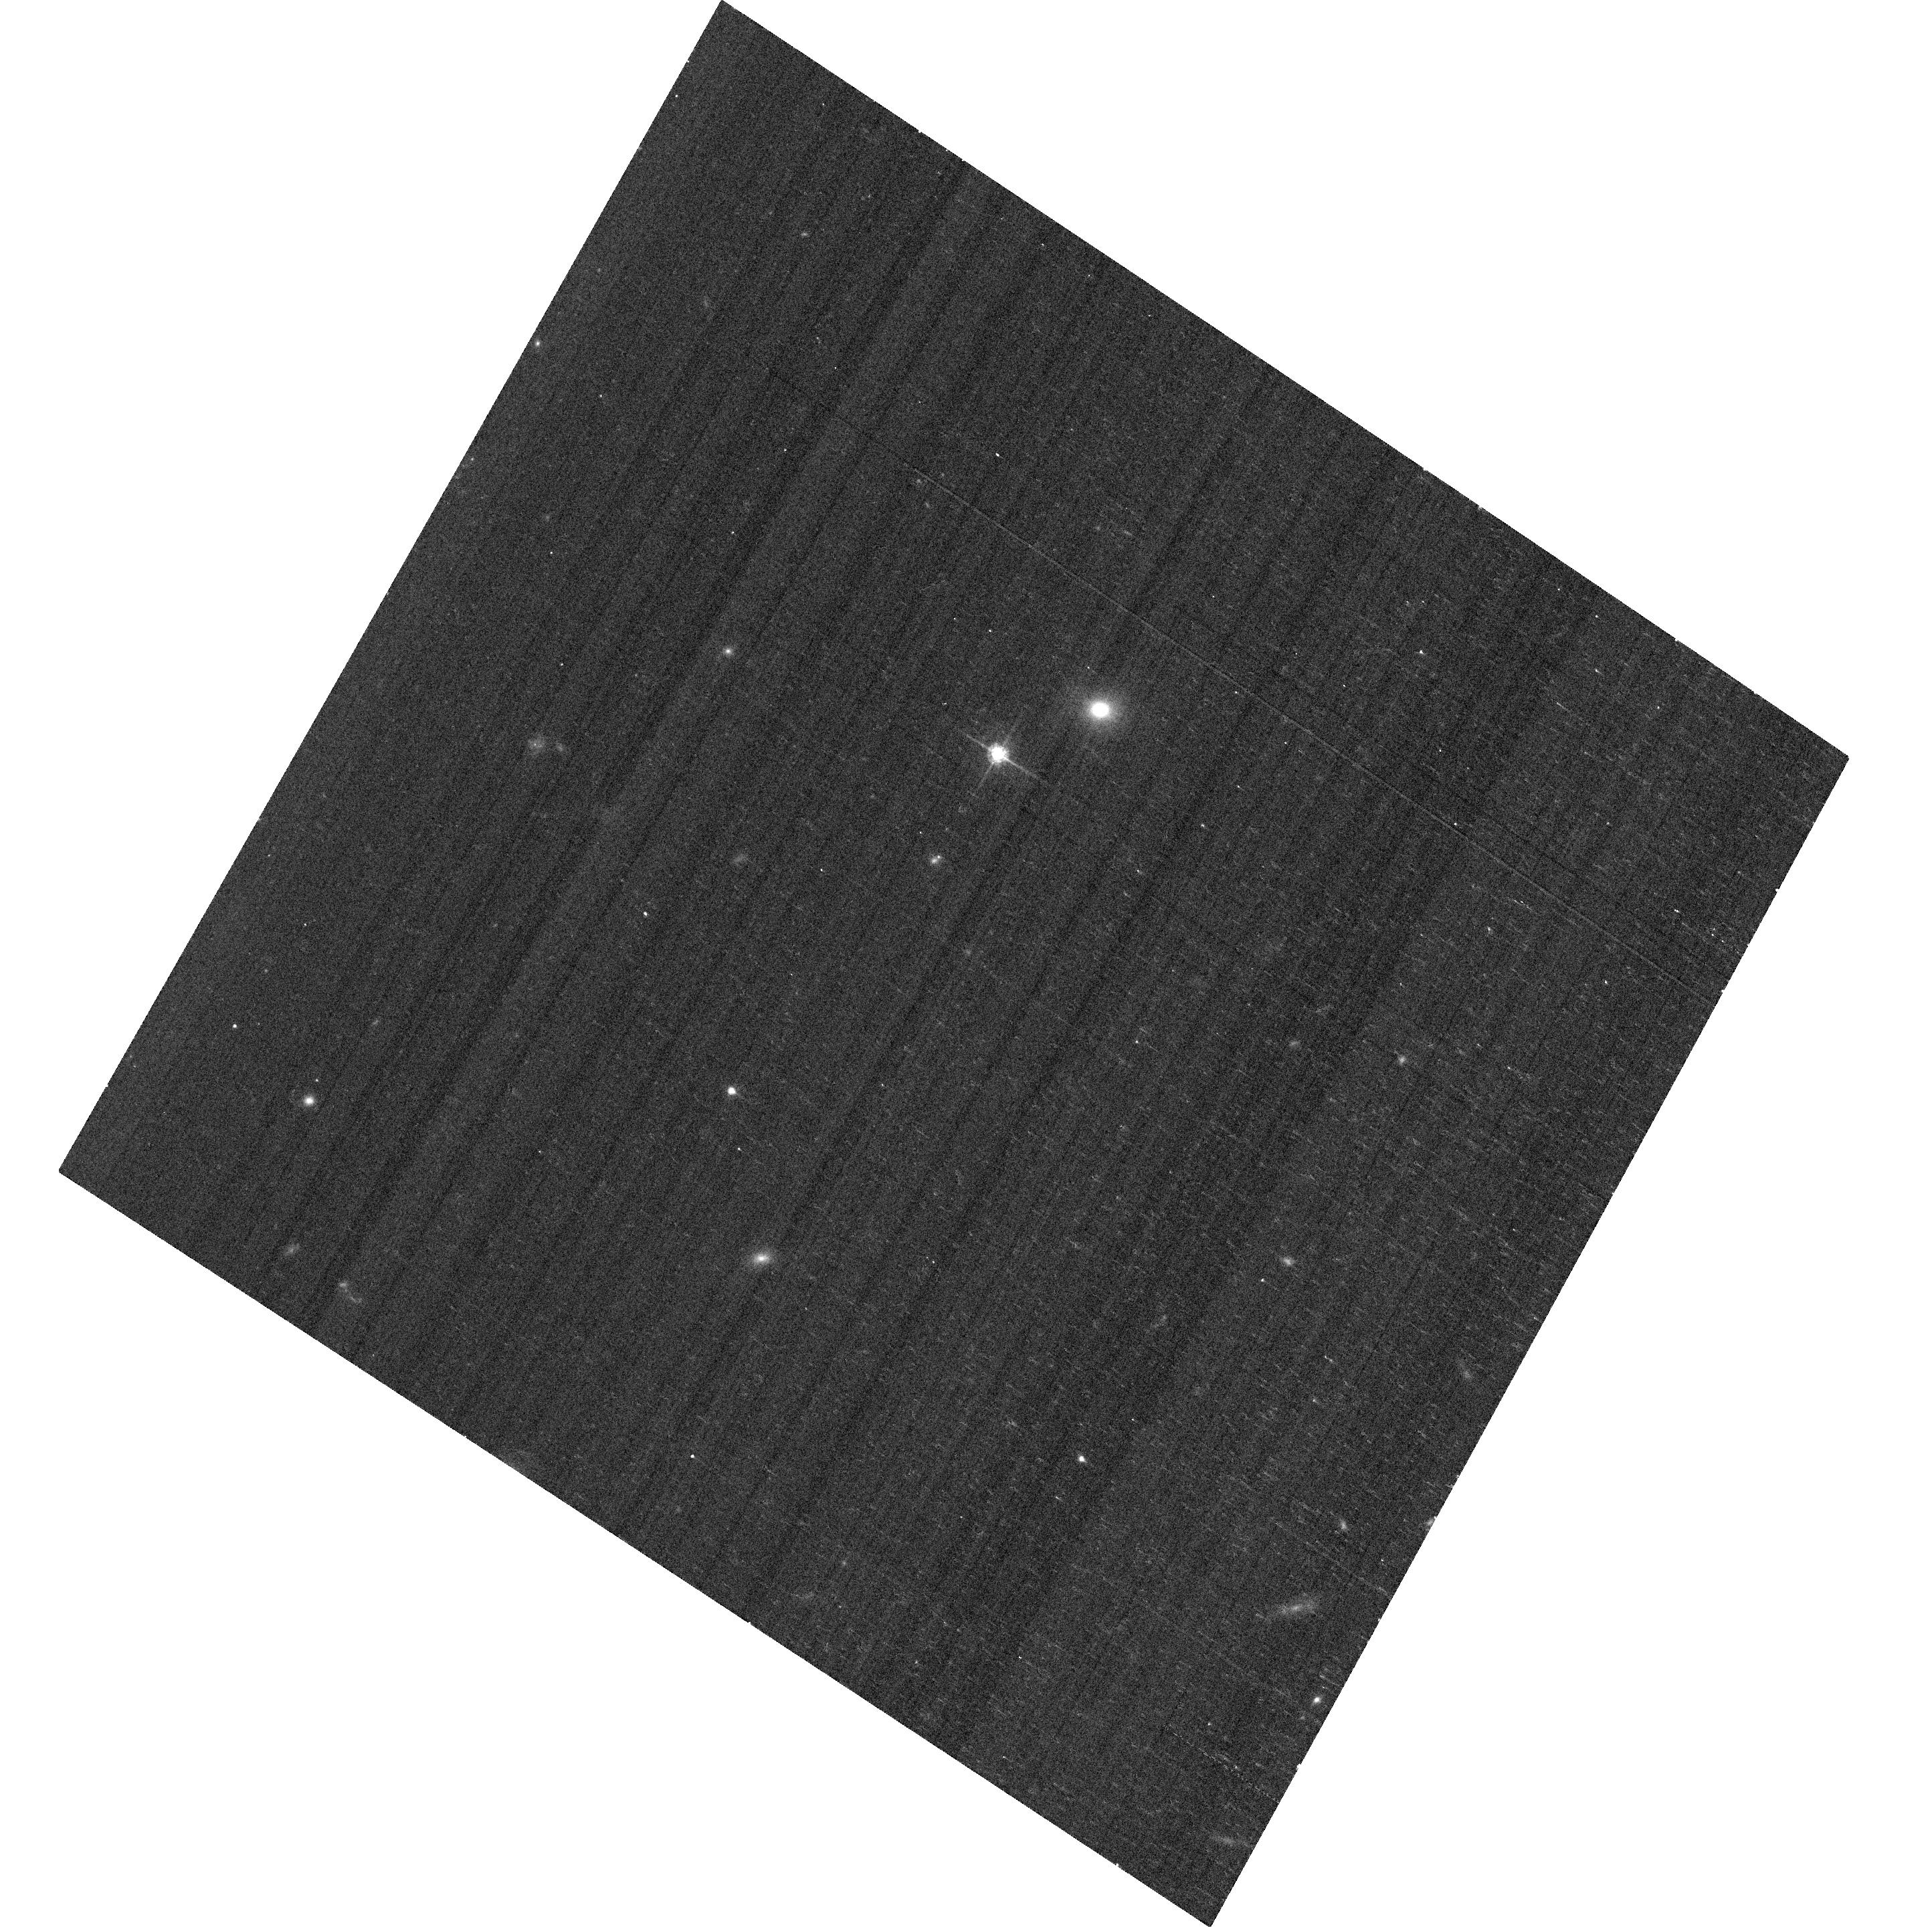
Target: SN19282
Instrument: ACS/WFC
Filter: F625W
Exposure: 6 min
Observation ID: hst_11670_2b_acs_wfc_f625w_jb512b

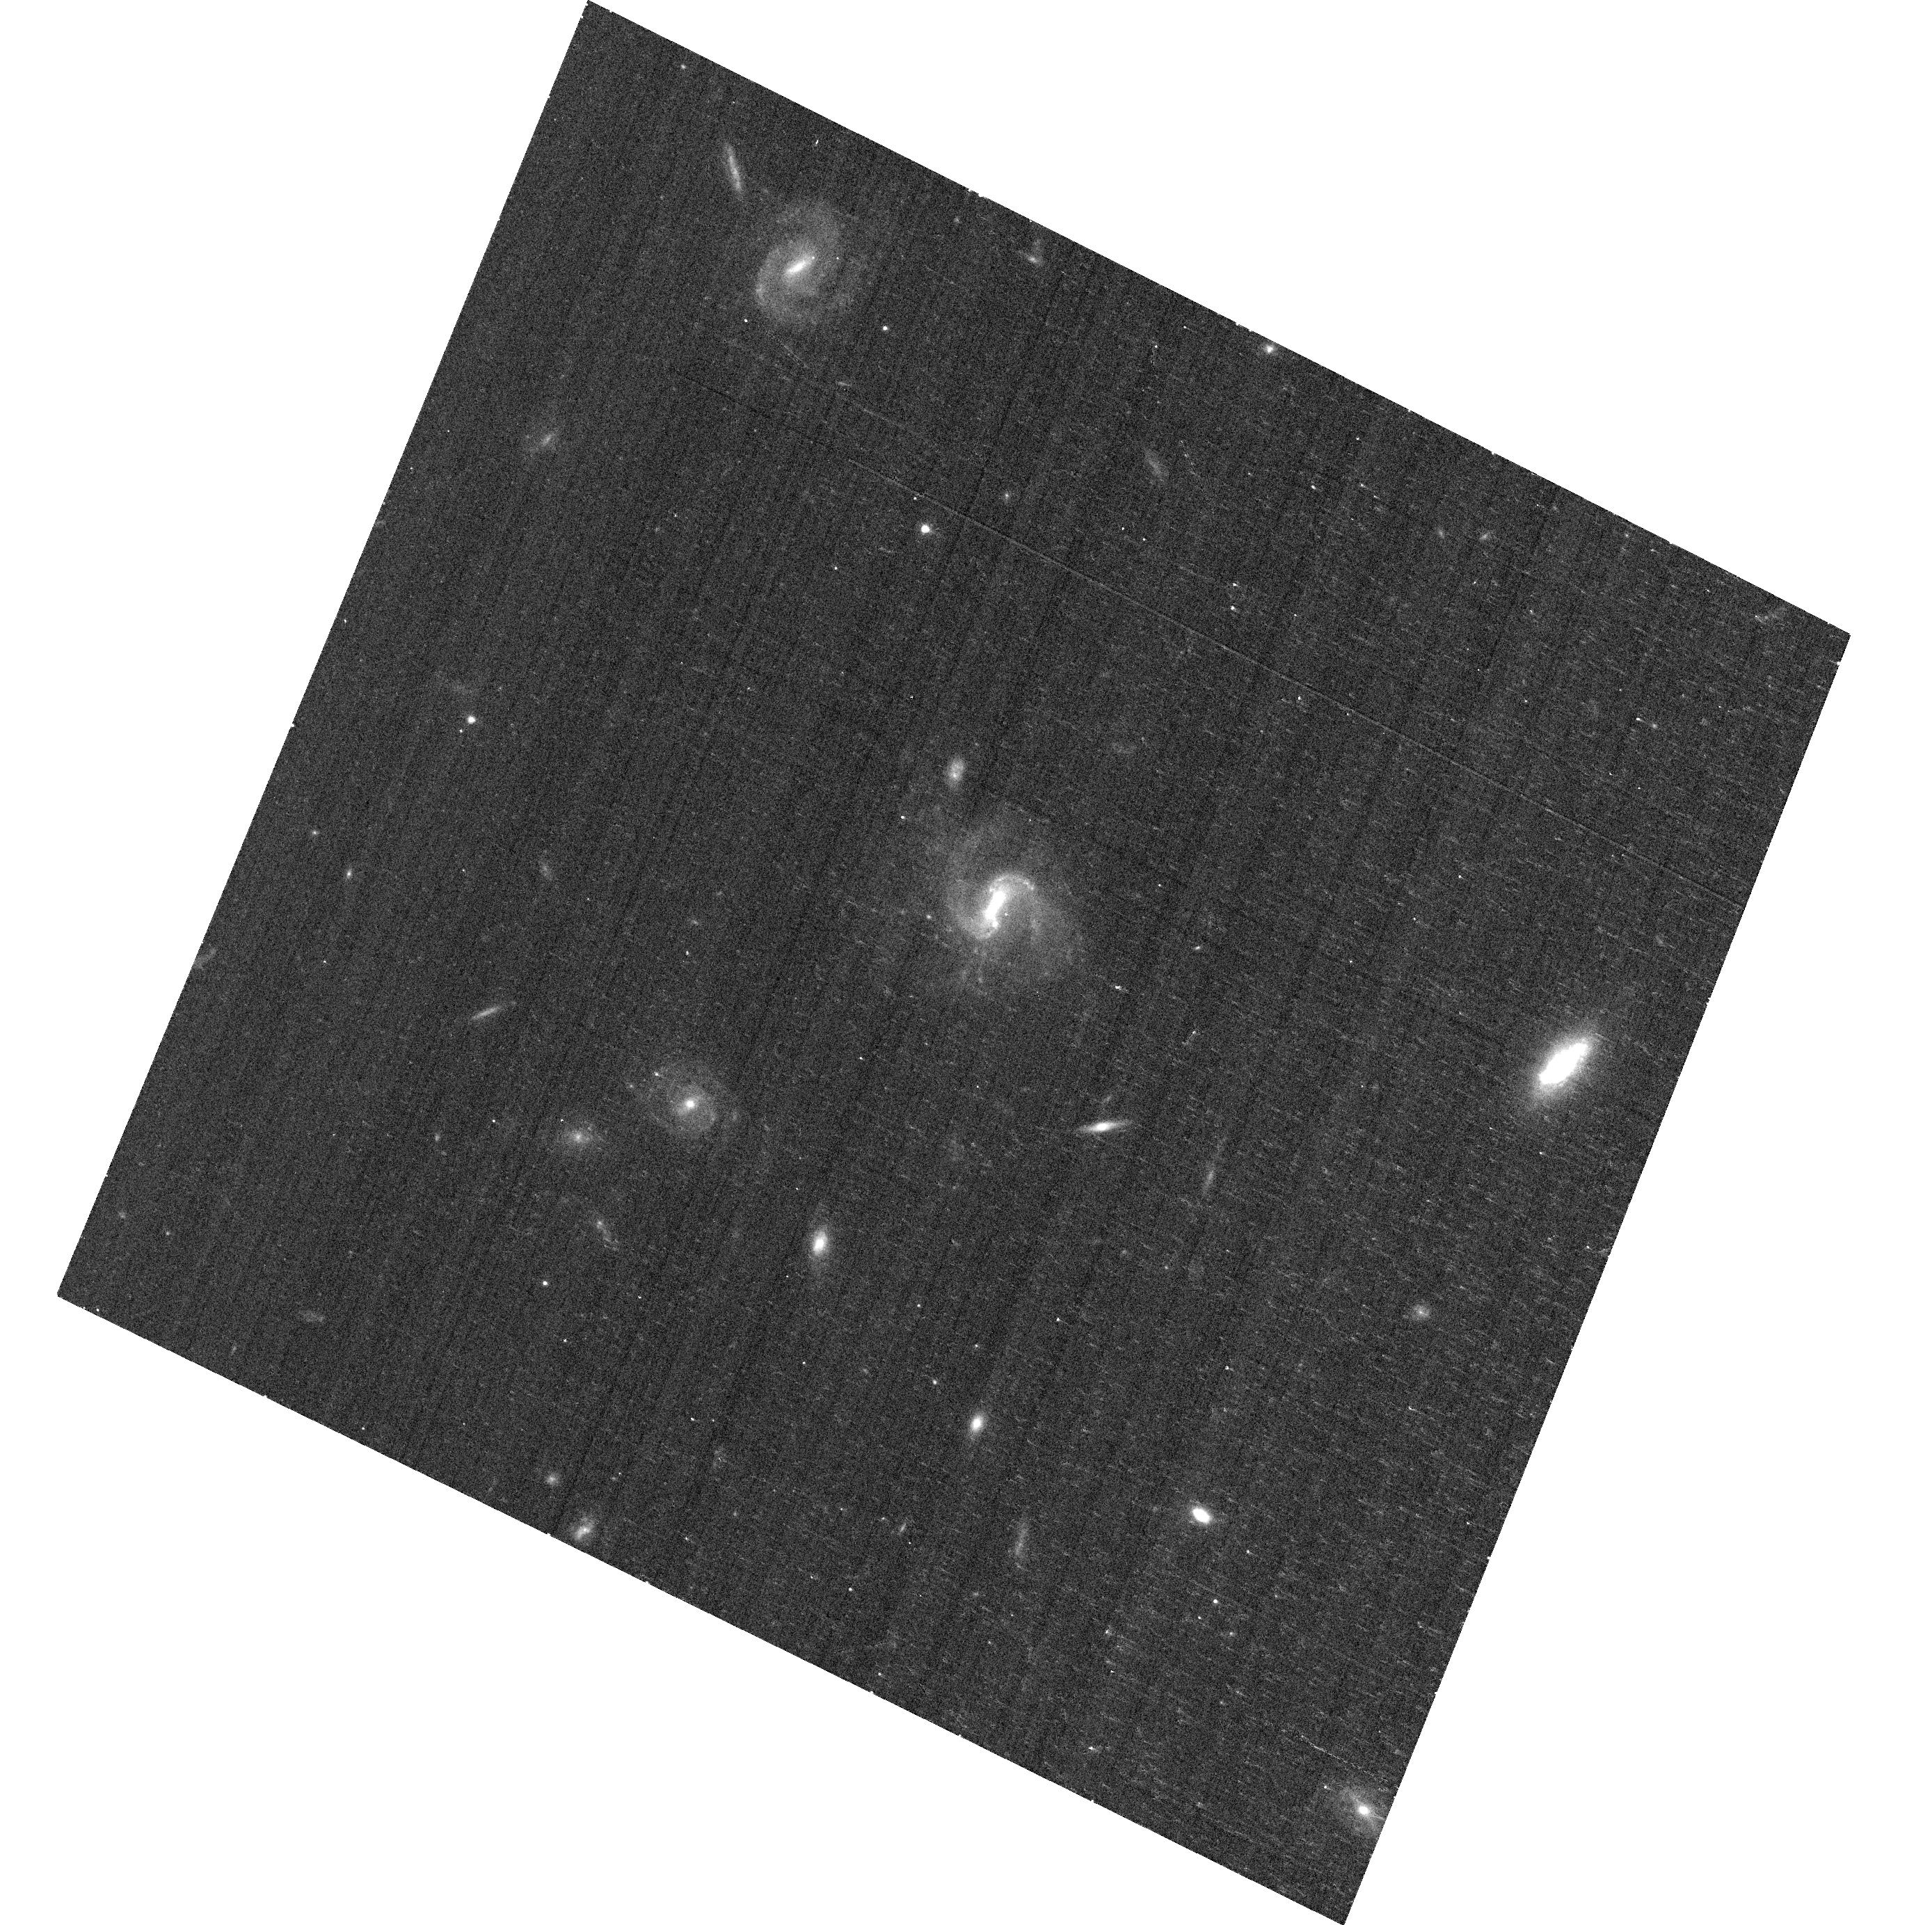
Target: SN19323
Instrument: ACS/WFC
Filter: F625W
Exposure: 6 min
Observation ID: hst_11670_19_acs_wfc_f625w_jb5119

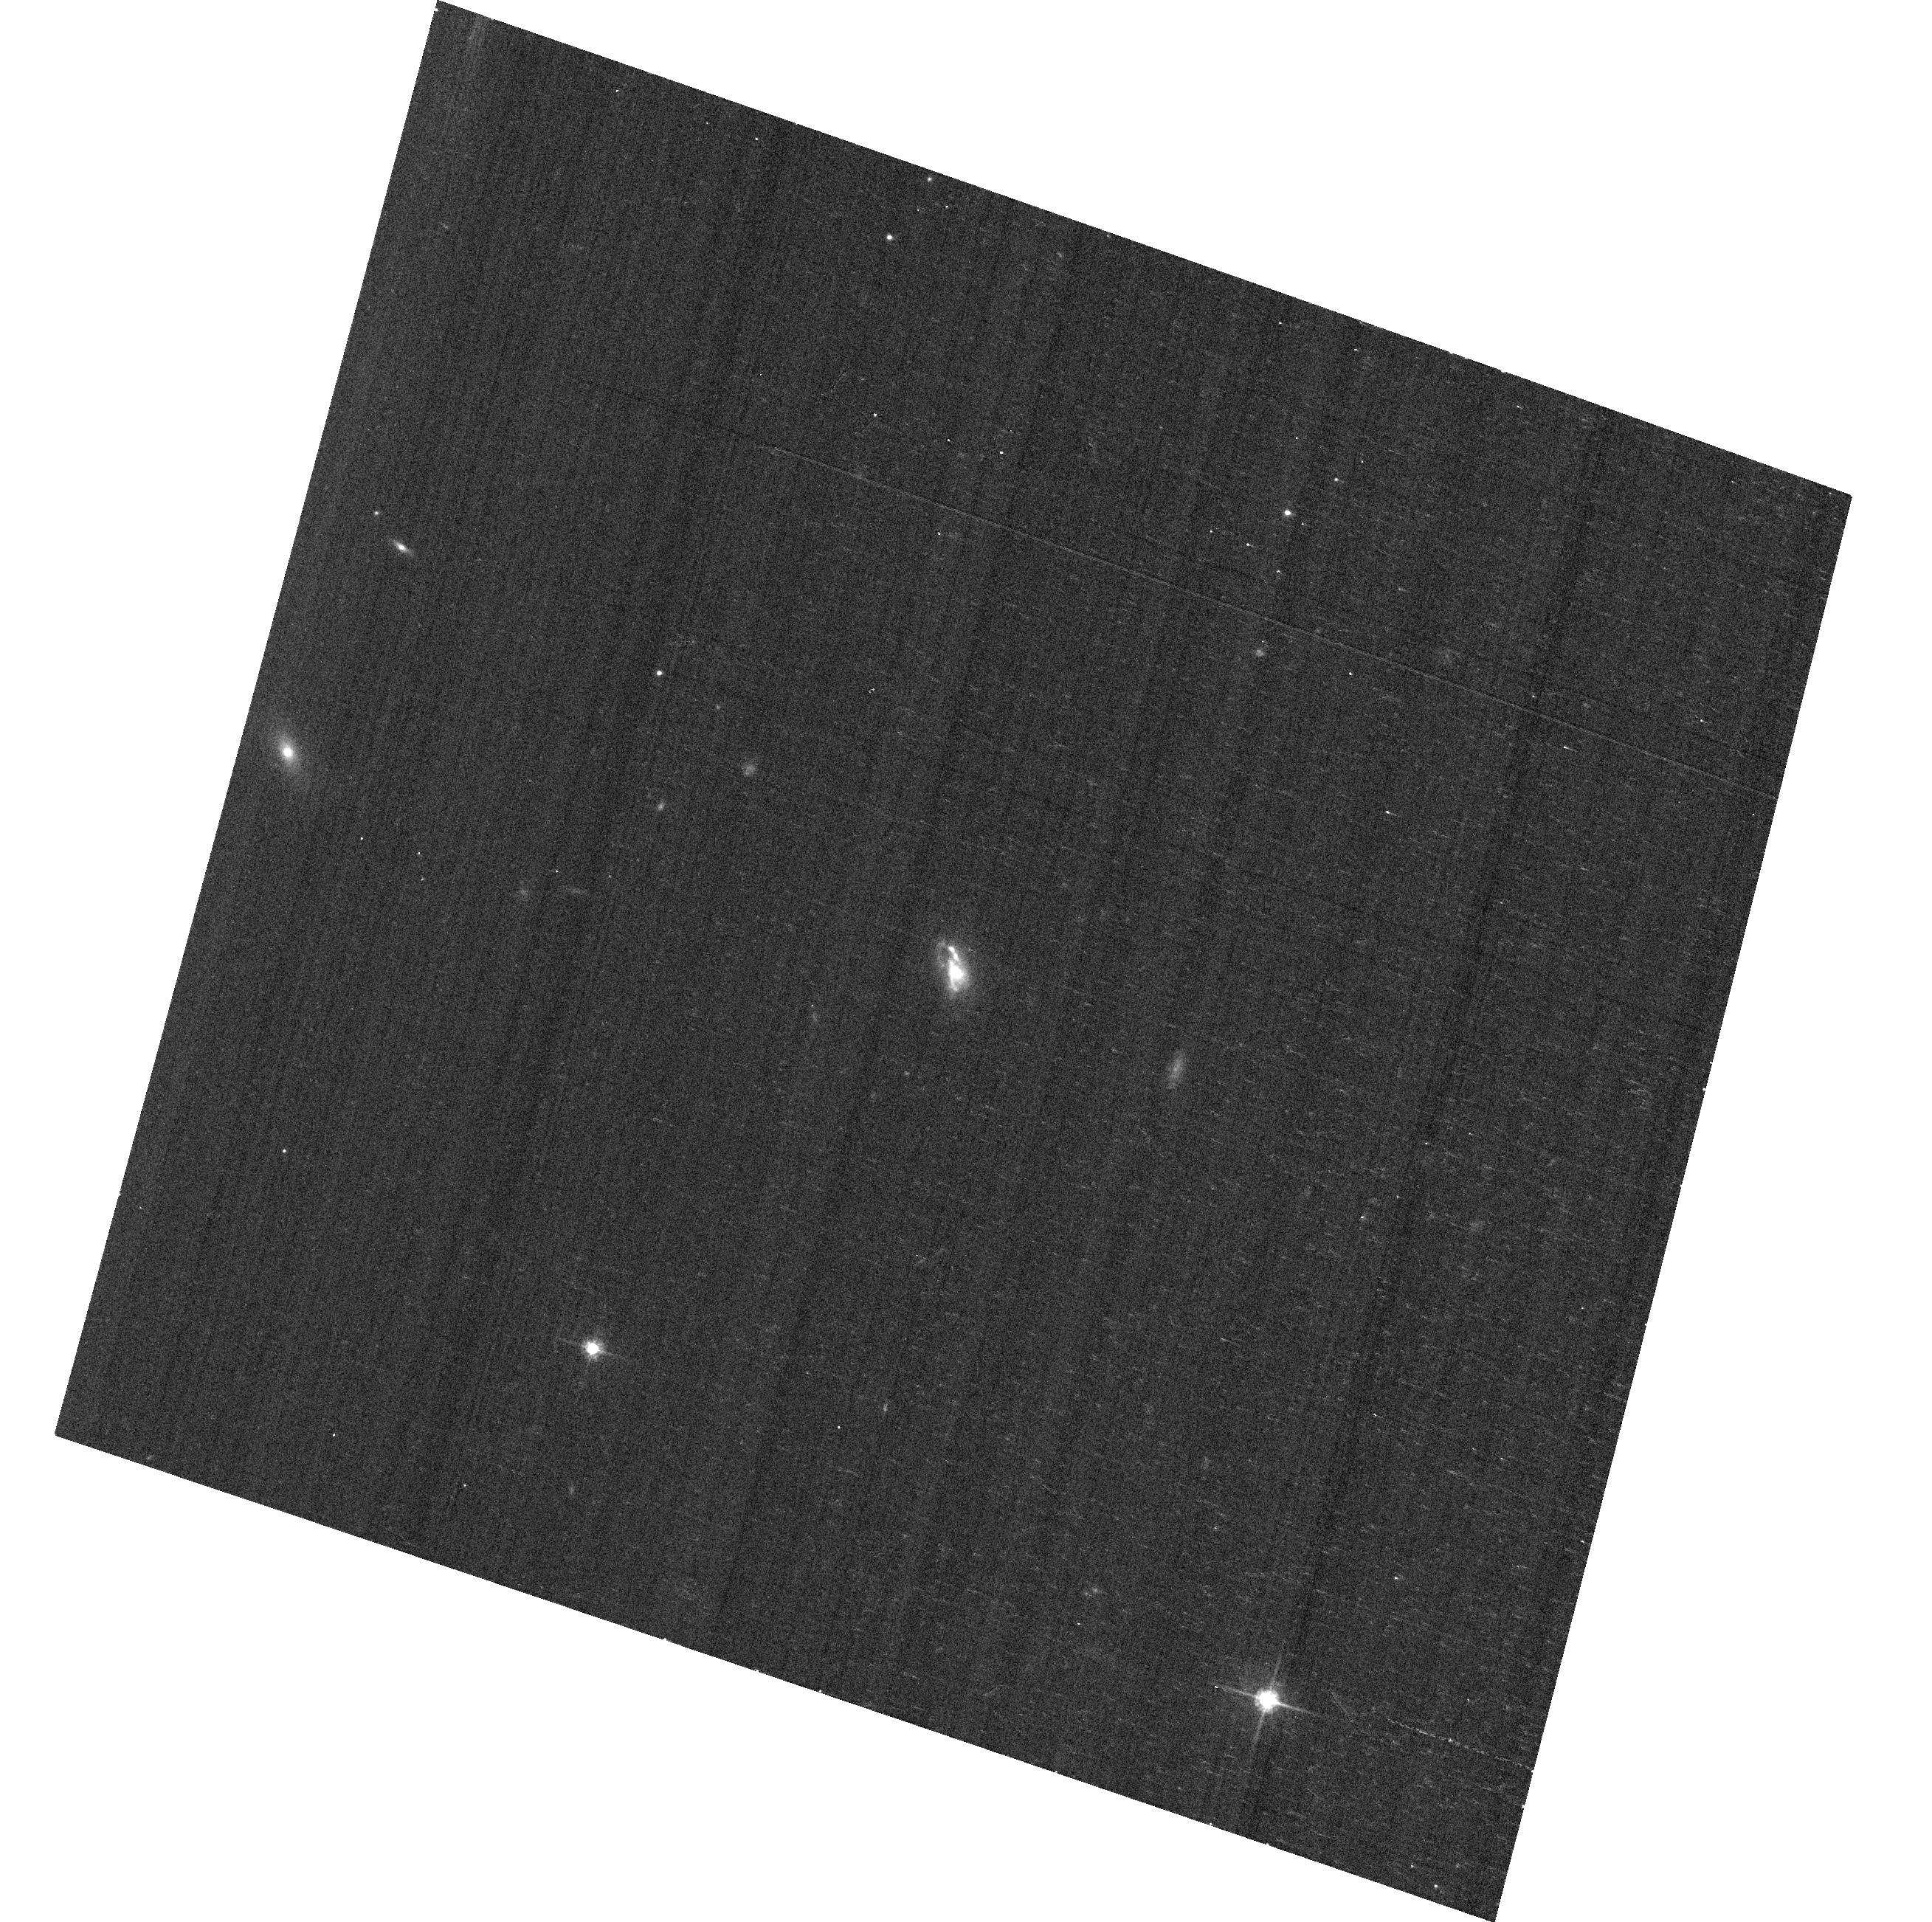
Target: SN2440
Instrument: ACS/WFC
Filter: F625W
Exposure: 6 min
Observation ID: hst_11670_2o_acs_wfc_f625w_jb512o

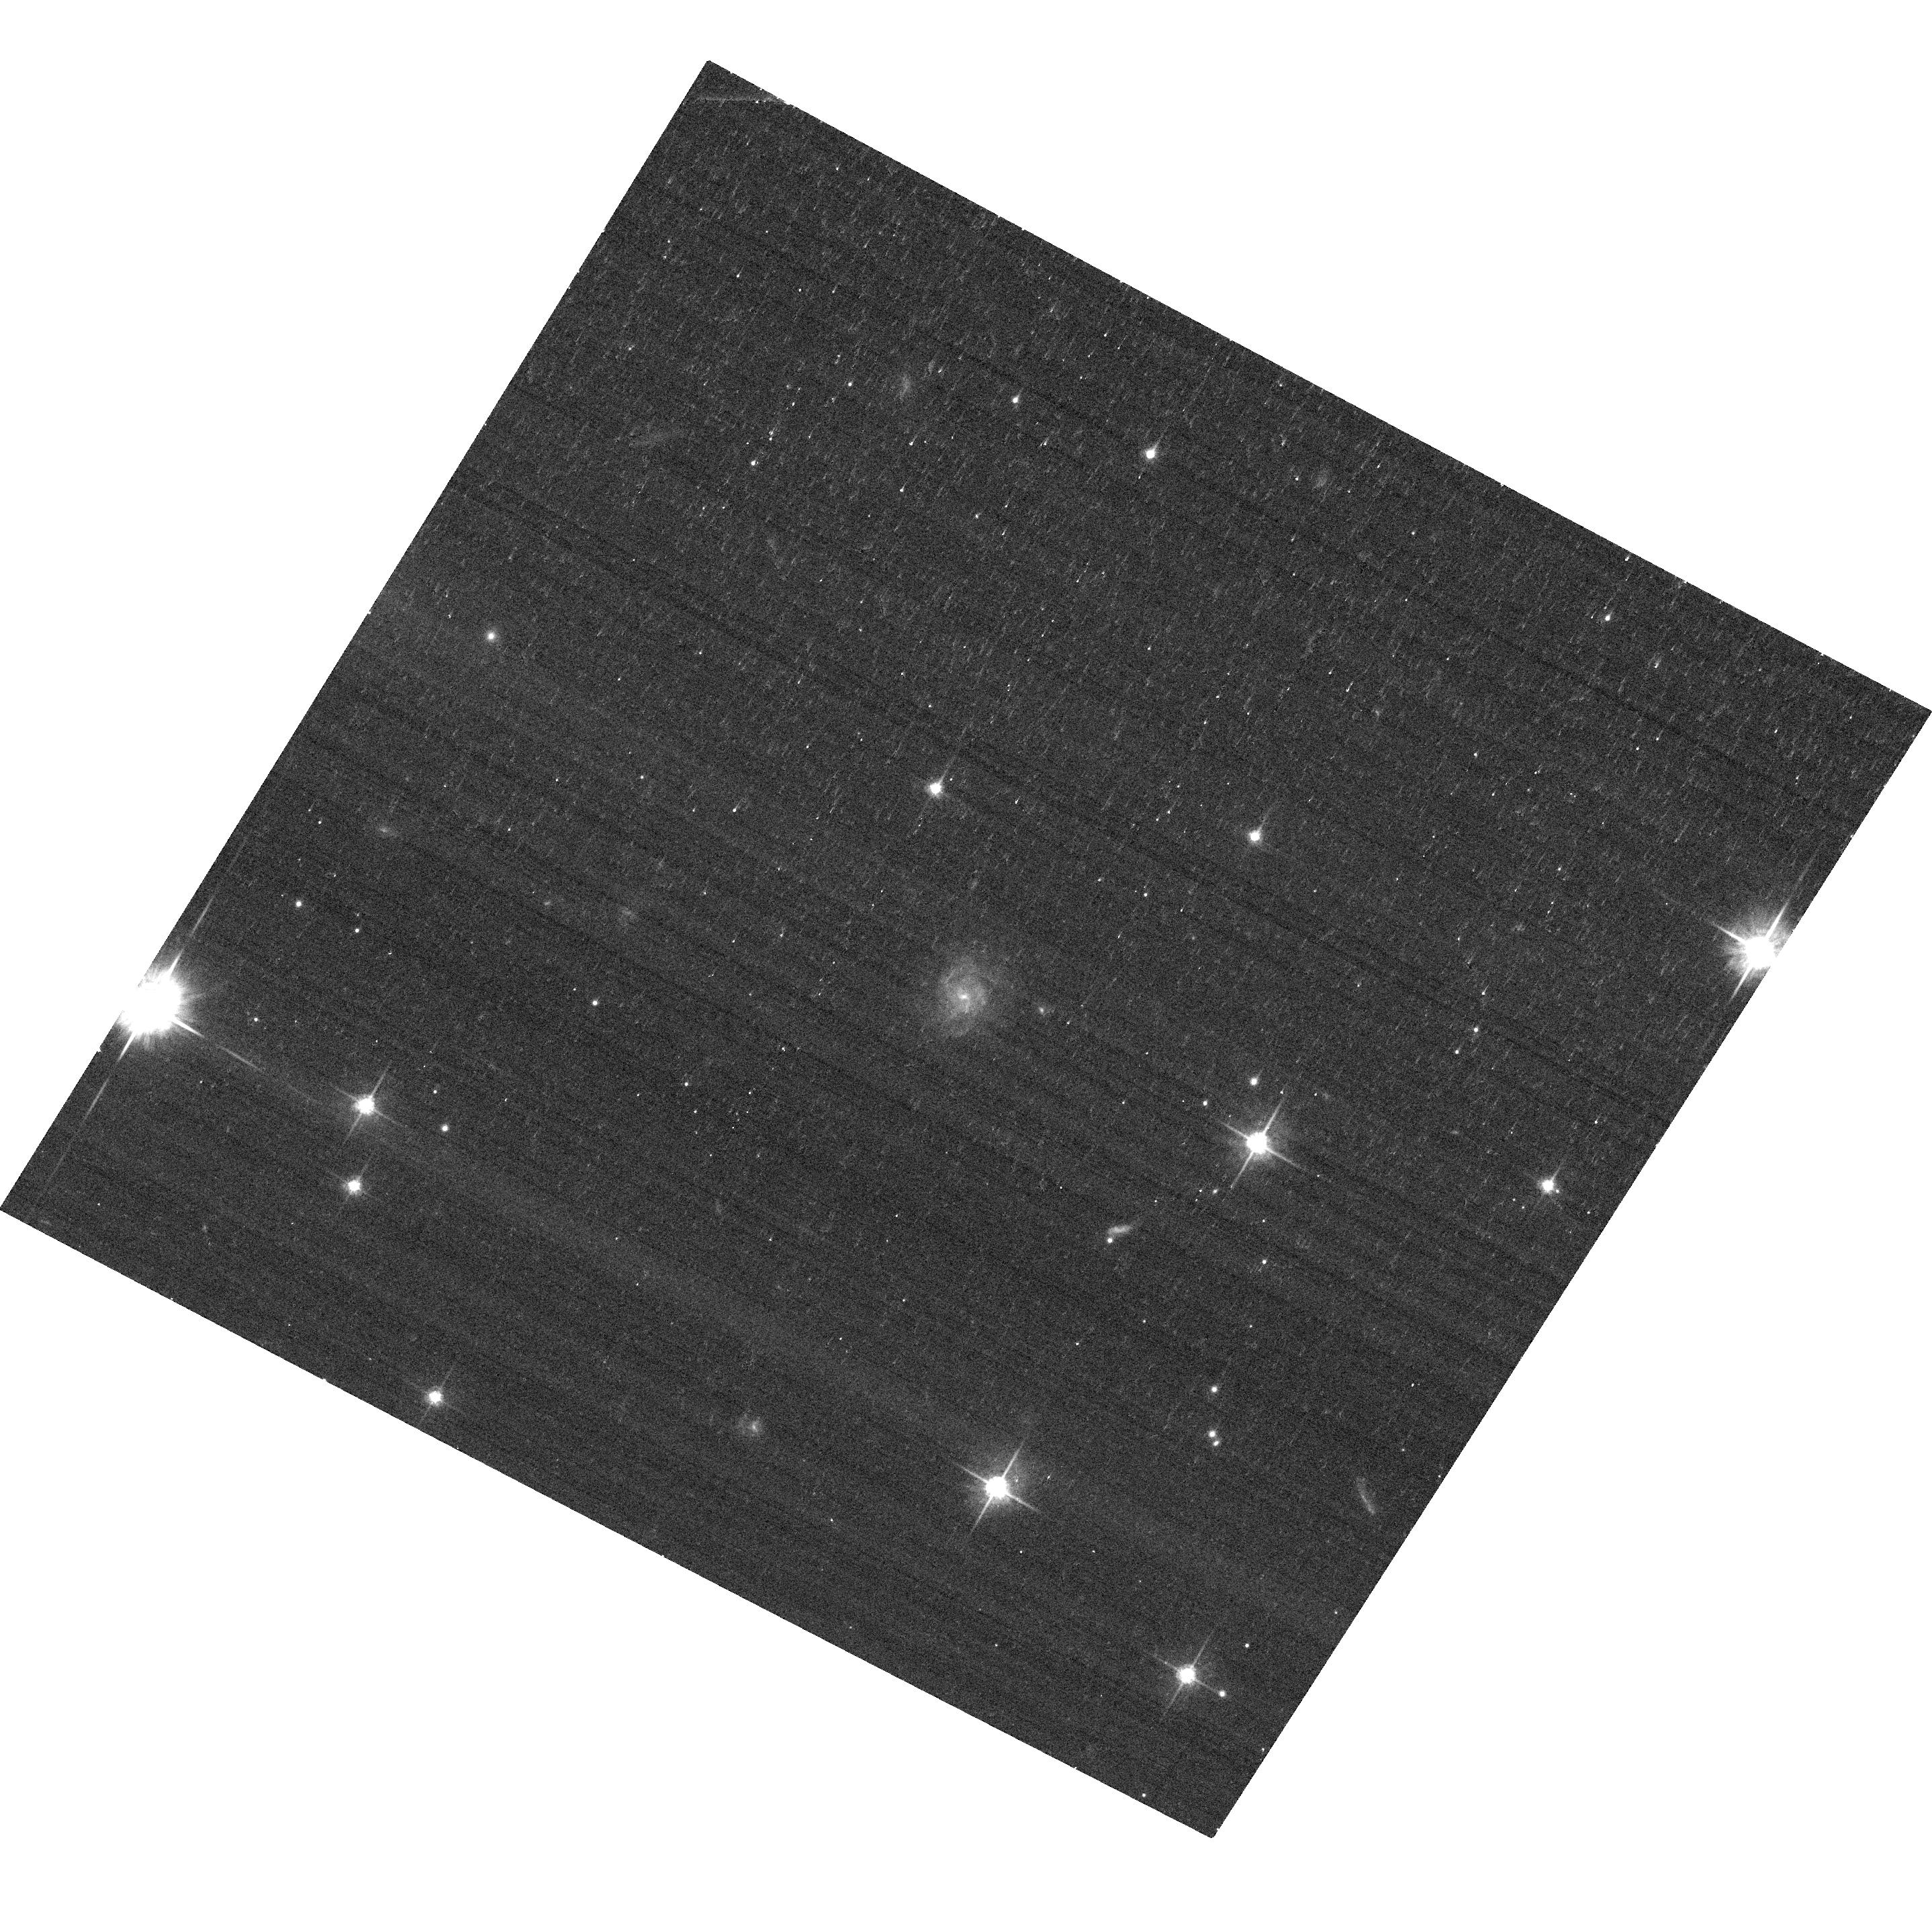
Target: SN14984
Instrument: ACS/WFC
Filter: F625W
Exposure: 6 min
Observation ID: hst_11670_2v_acs_wfc_f625w_jb512v

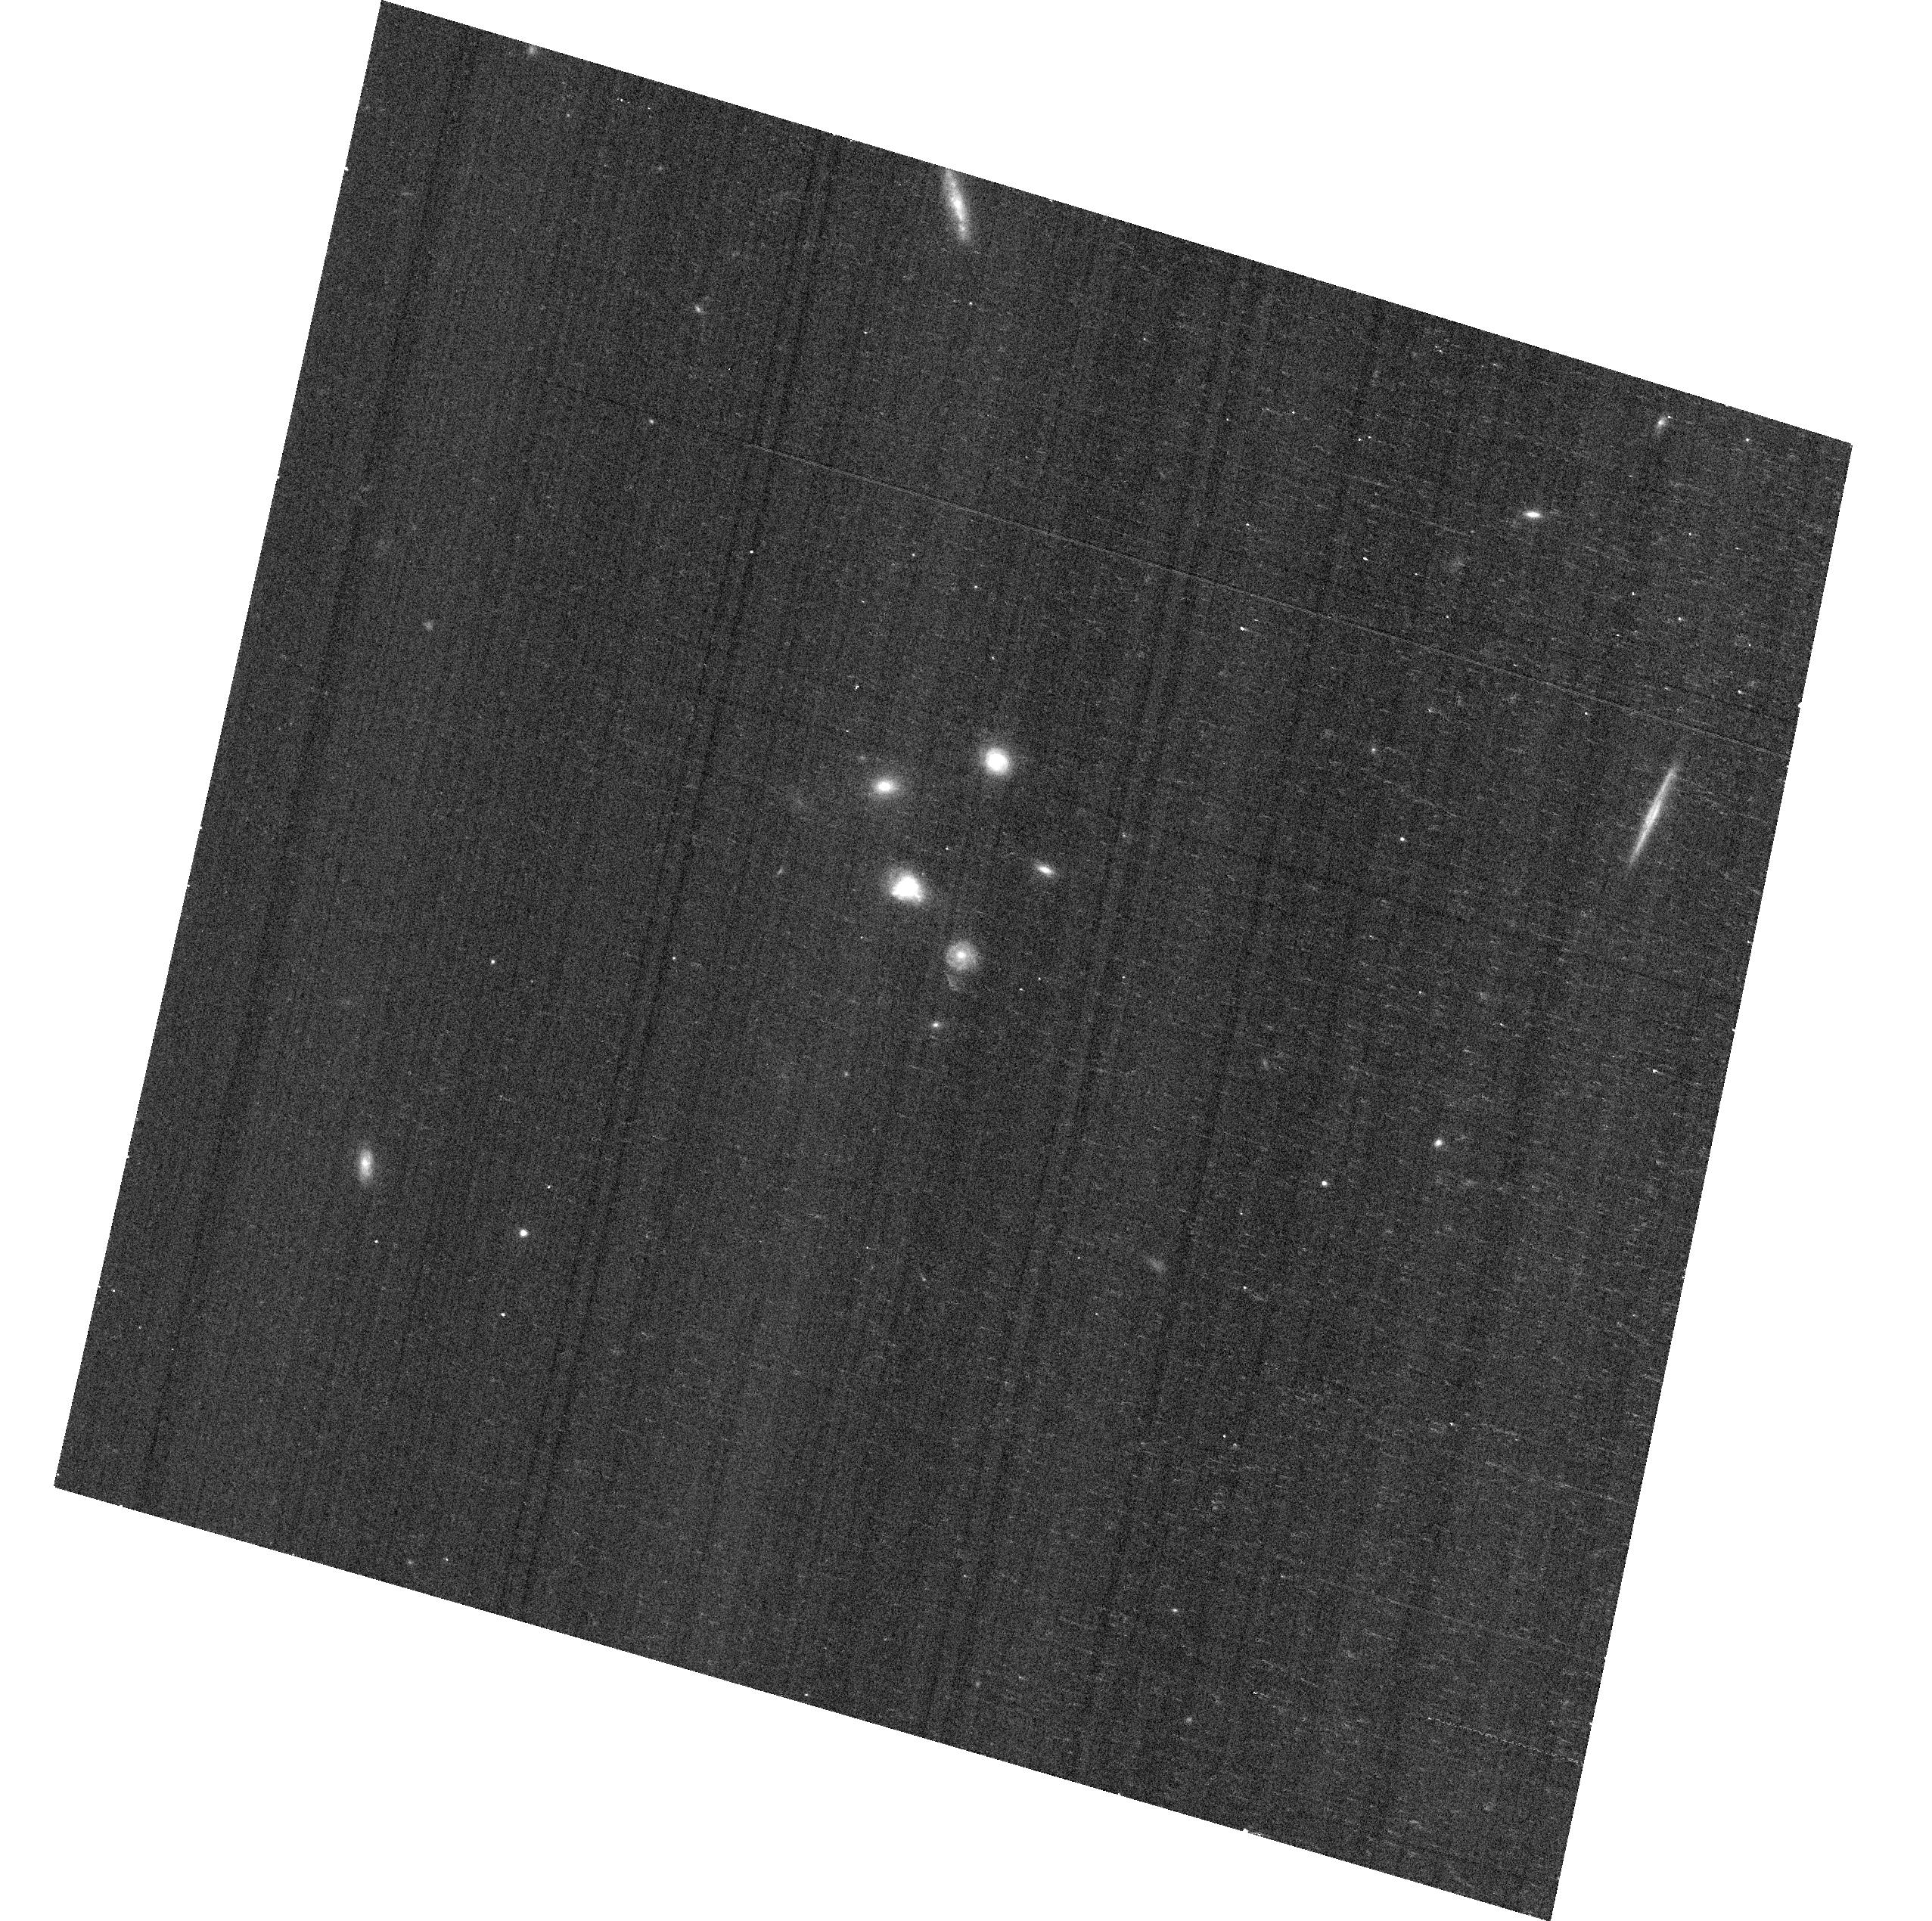
Target: SN14113
Instrument: ACS/WFC
Filter: F625W
Exposure: 6 min
Observation ID: hst_11670_0s_acs_wfc_f625w_jb510s

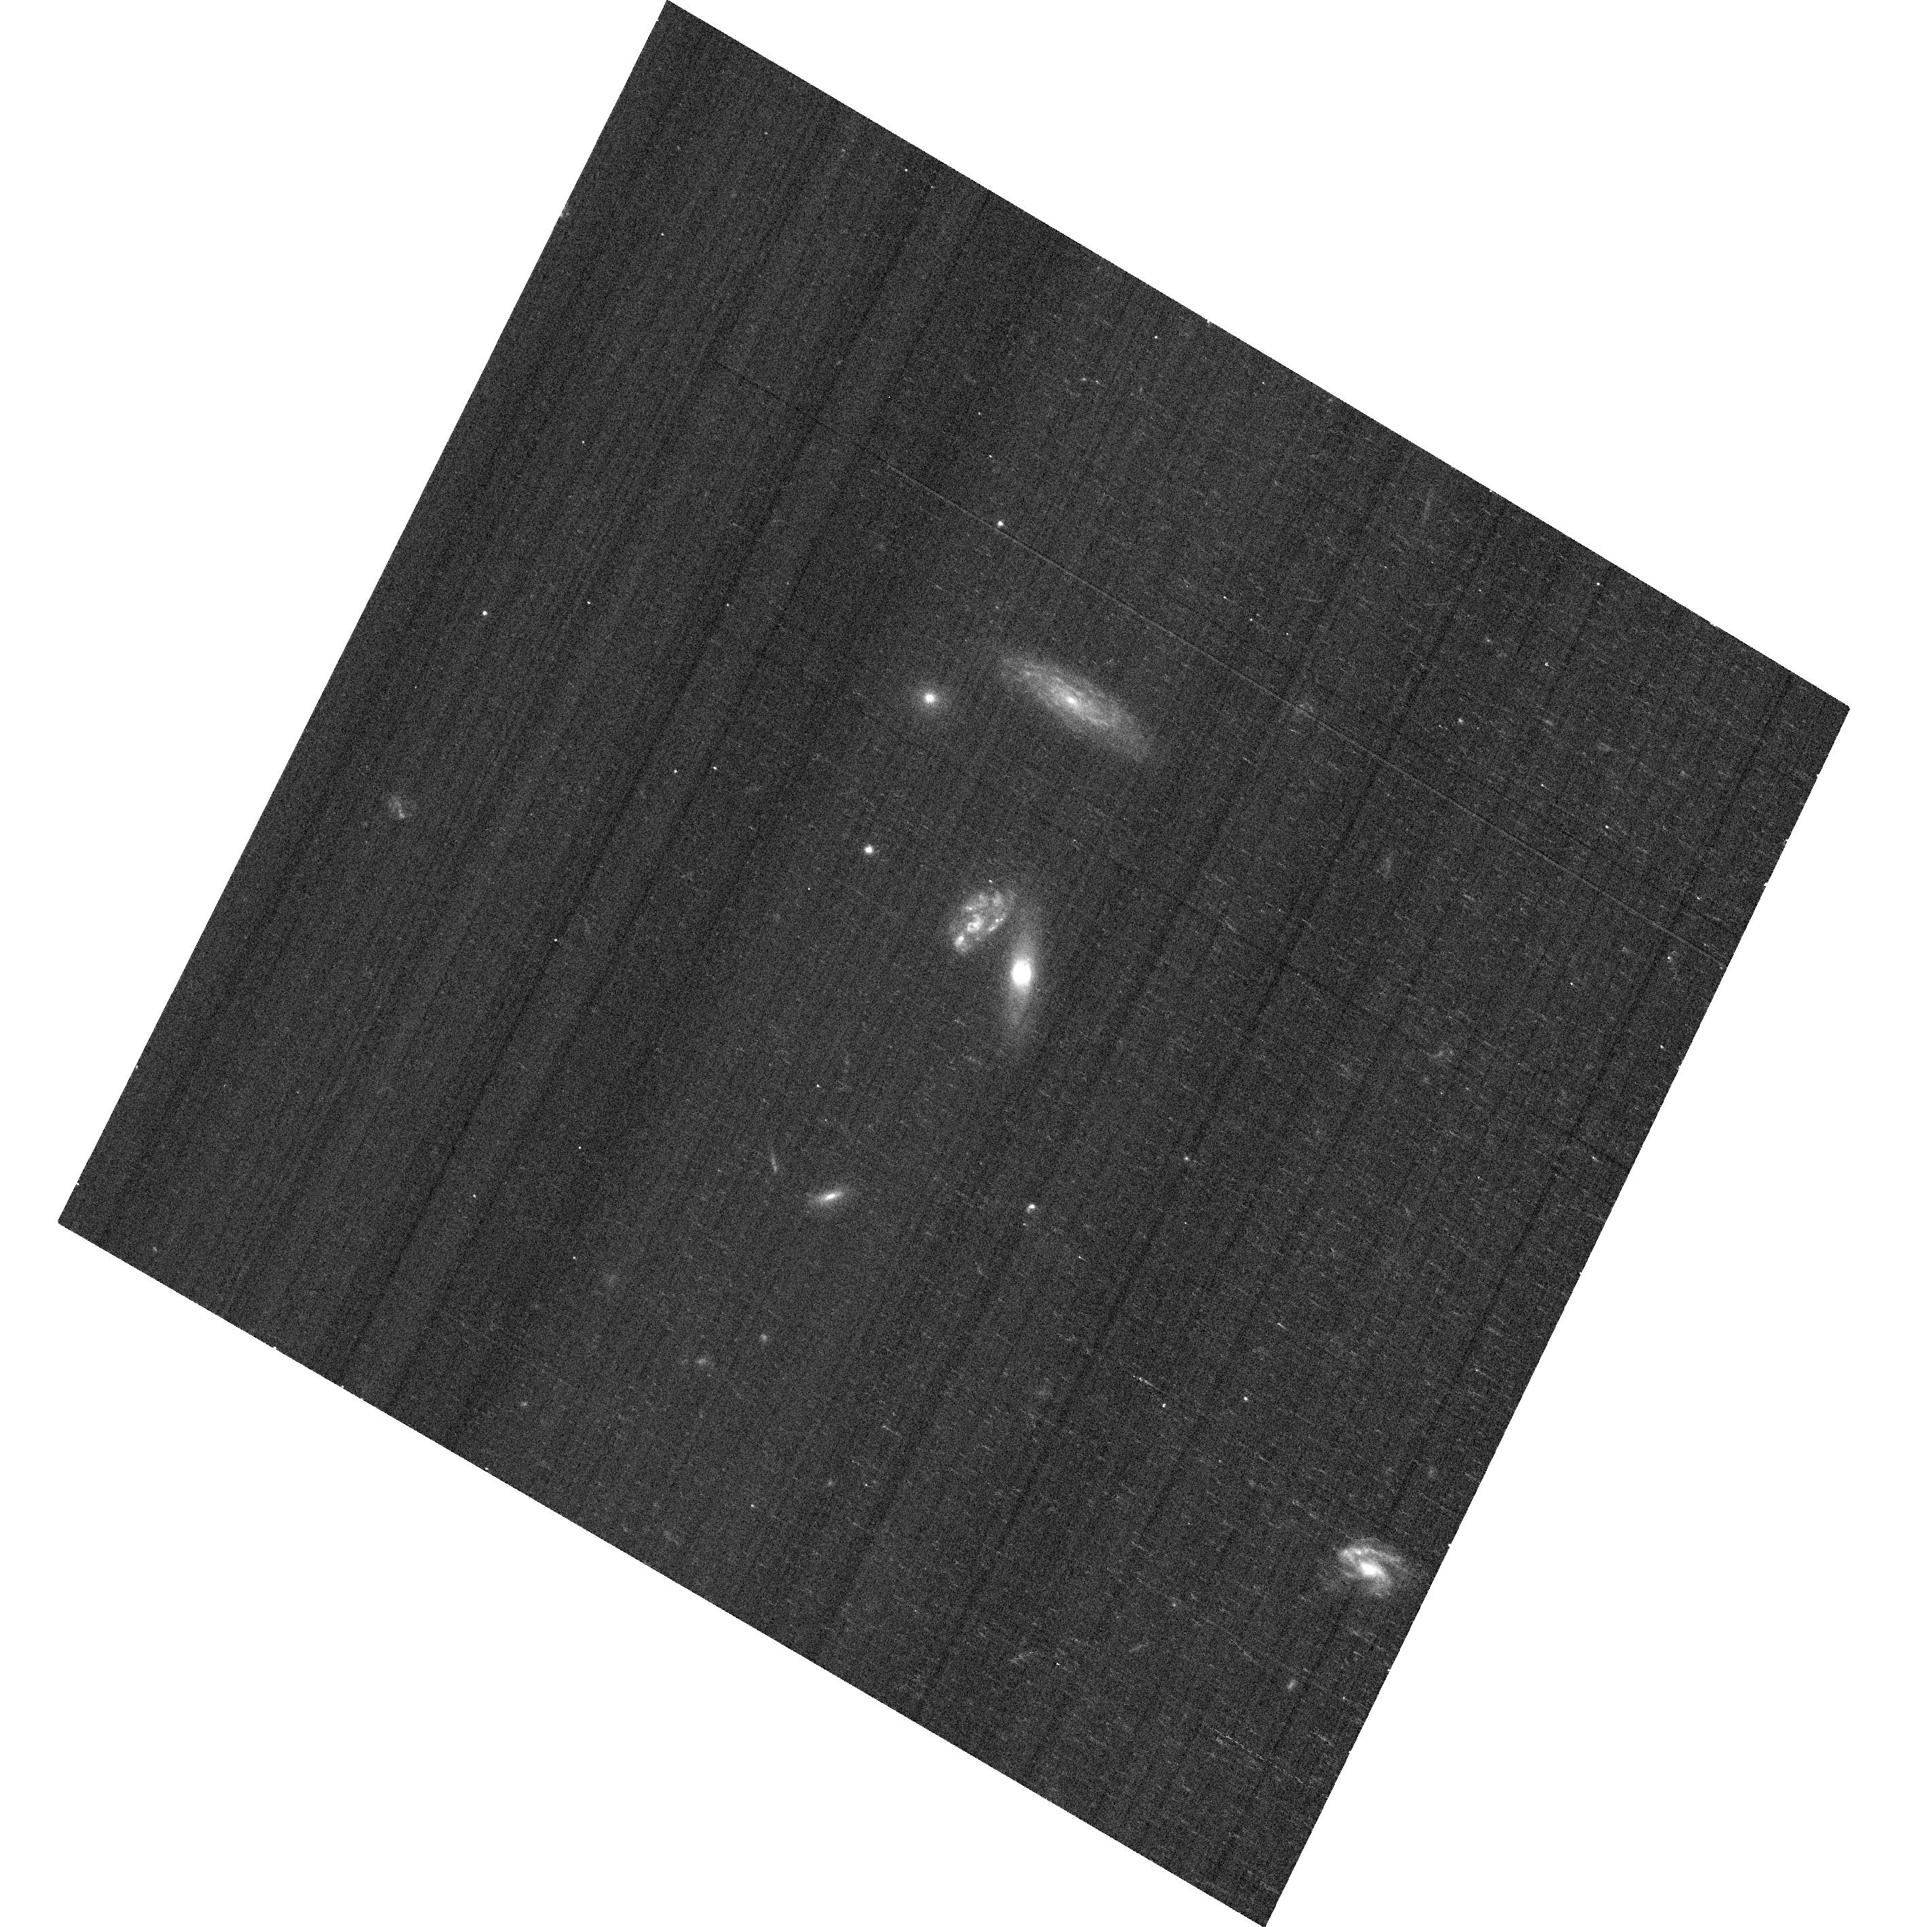
Target: SN13354
Instrument: ACS/WFC
Filter: F475W
Exposure: 6 min
Observation ID: hst_11670_94_acs_wfc_f475w_jb5194

The Host Environments of Type Ia Supernovae in the SDSS Survey (PI: Garnavich, Peter M.)

The Sloan Digital Sky Survey Supernova Survey has discovered nearly 500 type Ia supernovae and created a large, unique, and uniform sample of these cosmological tools. As part of a comprehensive study of the supernova hosts, we propose to obtain Hubble ACS images of a large fraction of these galaxies. Integrated colors and spectra will be measured from the ground, but we require high resolution HST imaging to provide accurate morphologies and color information at the site of the explosion. This information is essential in determining the systematic effects of population age on type Ia supernova luminosities and improving their reliability in measuring dark energy. Recent studies suggest two populations of type Ia supernovae: a class that explodes promptly after star-formation and one that is delayed by billions of years. Measuring the star-formation rate at the site of the supernova from colors in the HST images may be the best way to differentiate between these classes.